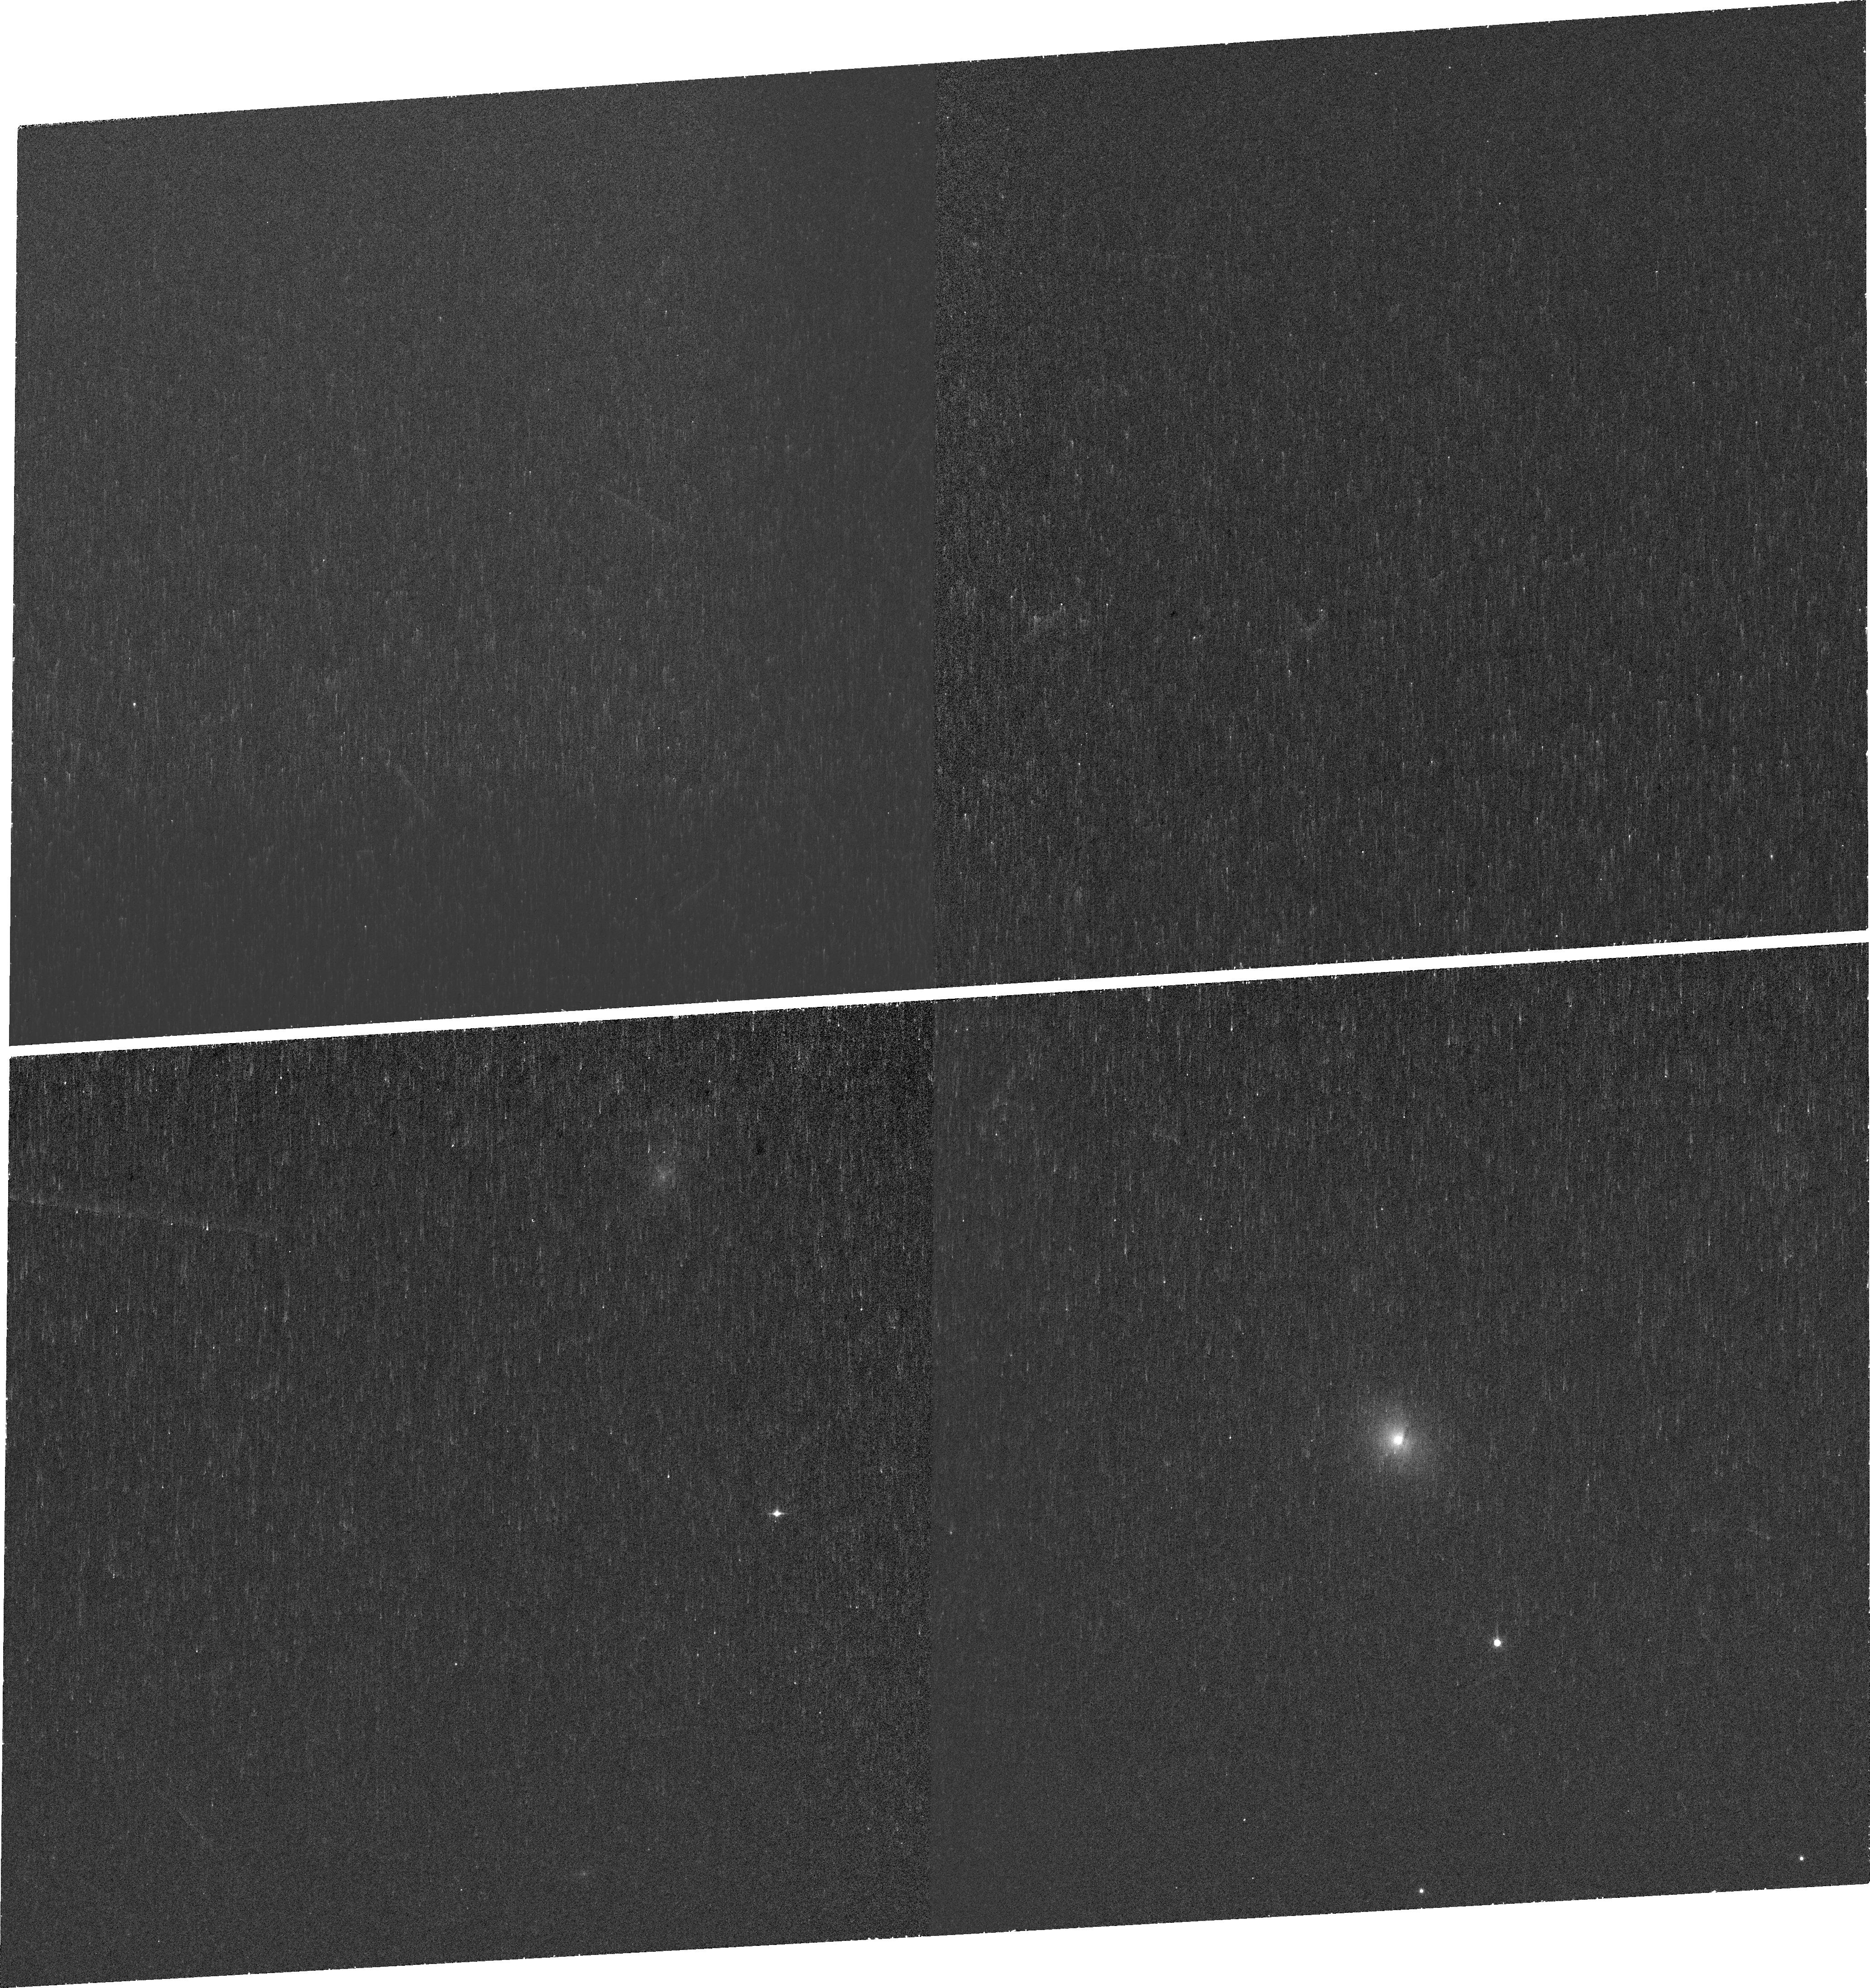
Target: SDSSJ090421.50+412854.2
Instrument: WFC3/UVIS
Filter: FQ672N
Exposure: 42 min
Observation ID: if7y01010

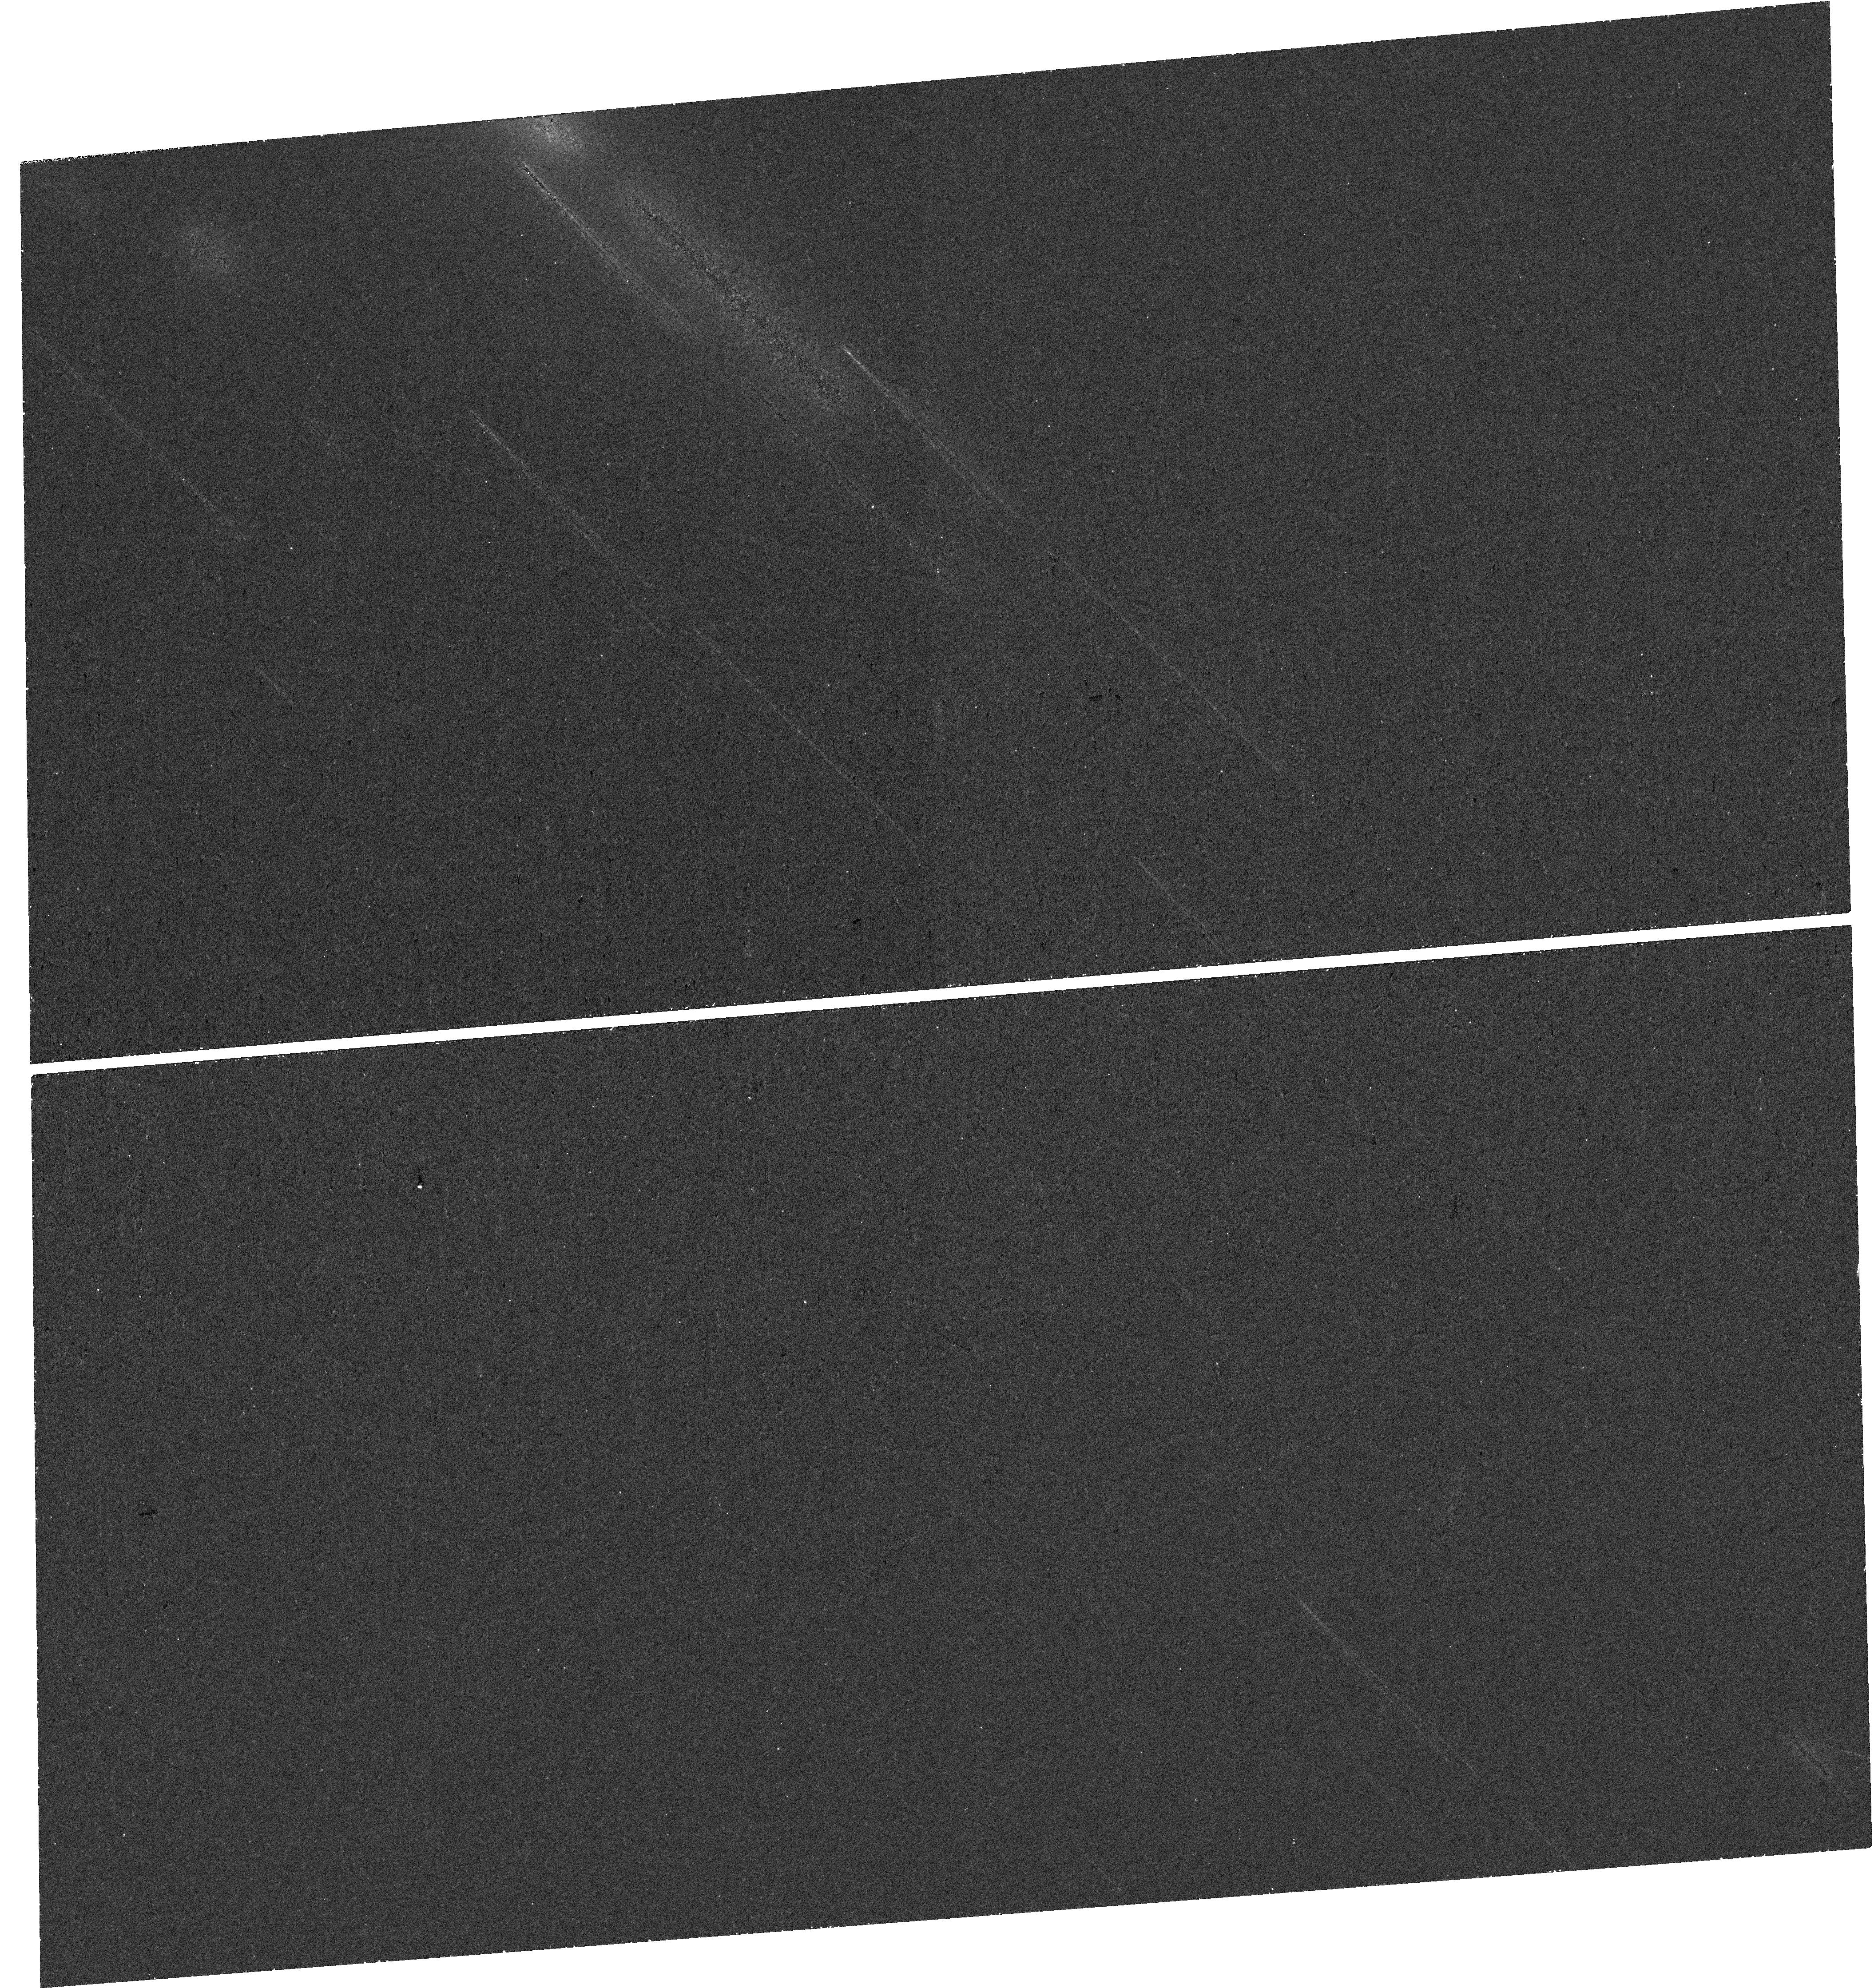
Target: SDSSJ090421.50+412854.2-OFFSET
Instrument: WFC3/UVIS
Filter: F673N
Exposure: 42 min
Observation ID: hst_17485_02_wfc3_uvis_f673n_if7y02

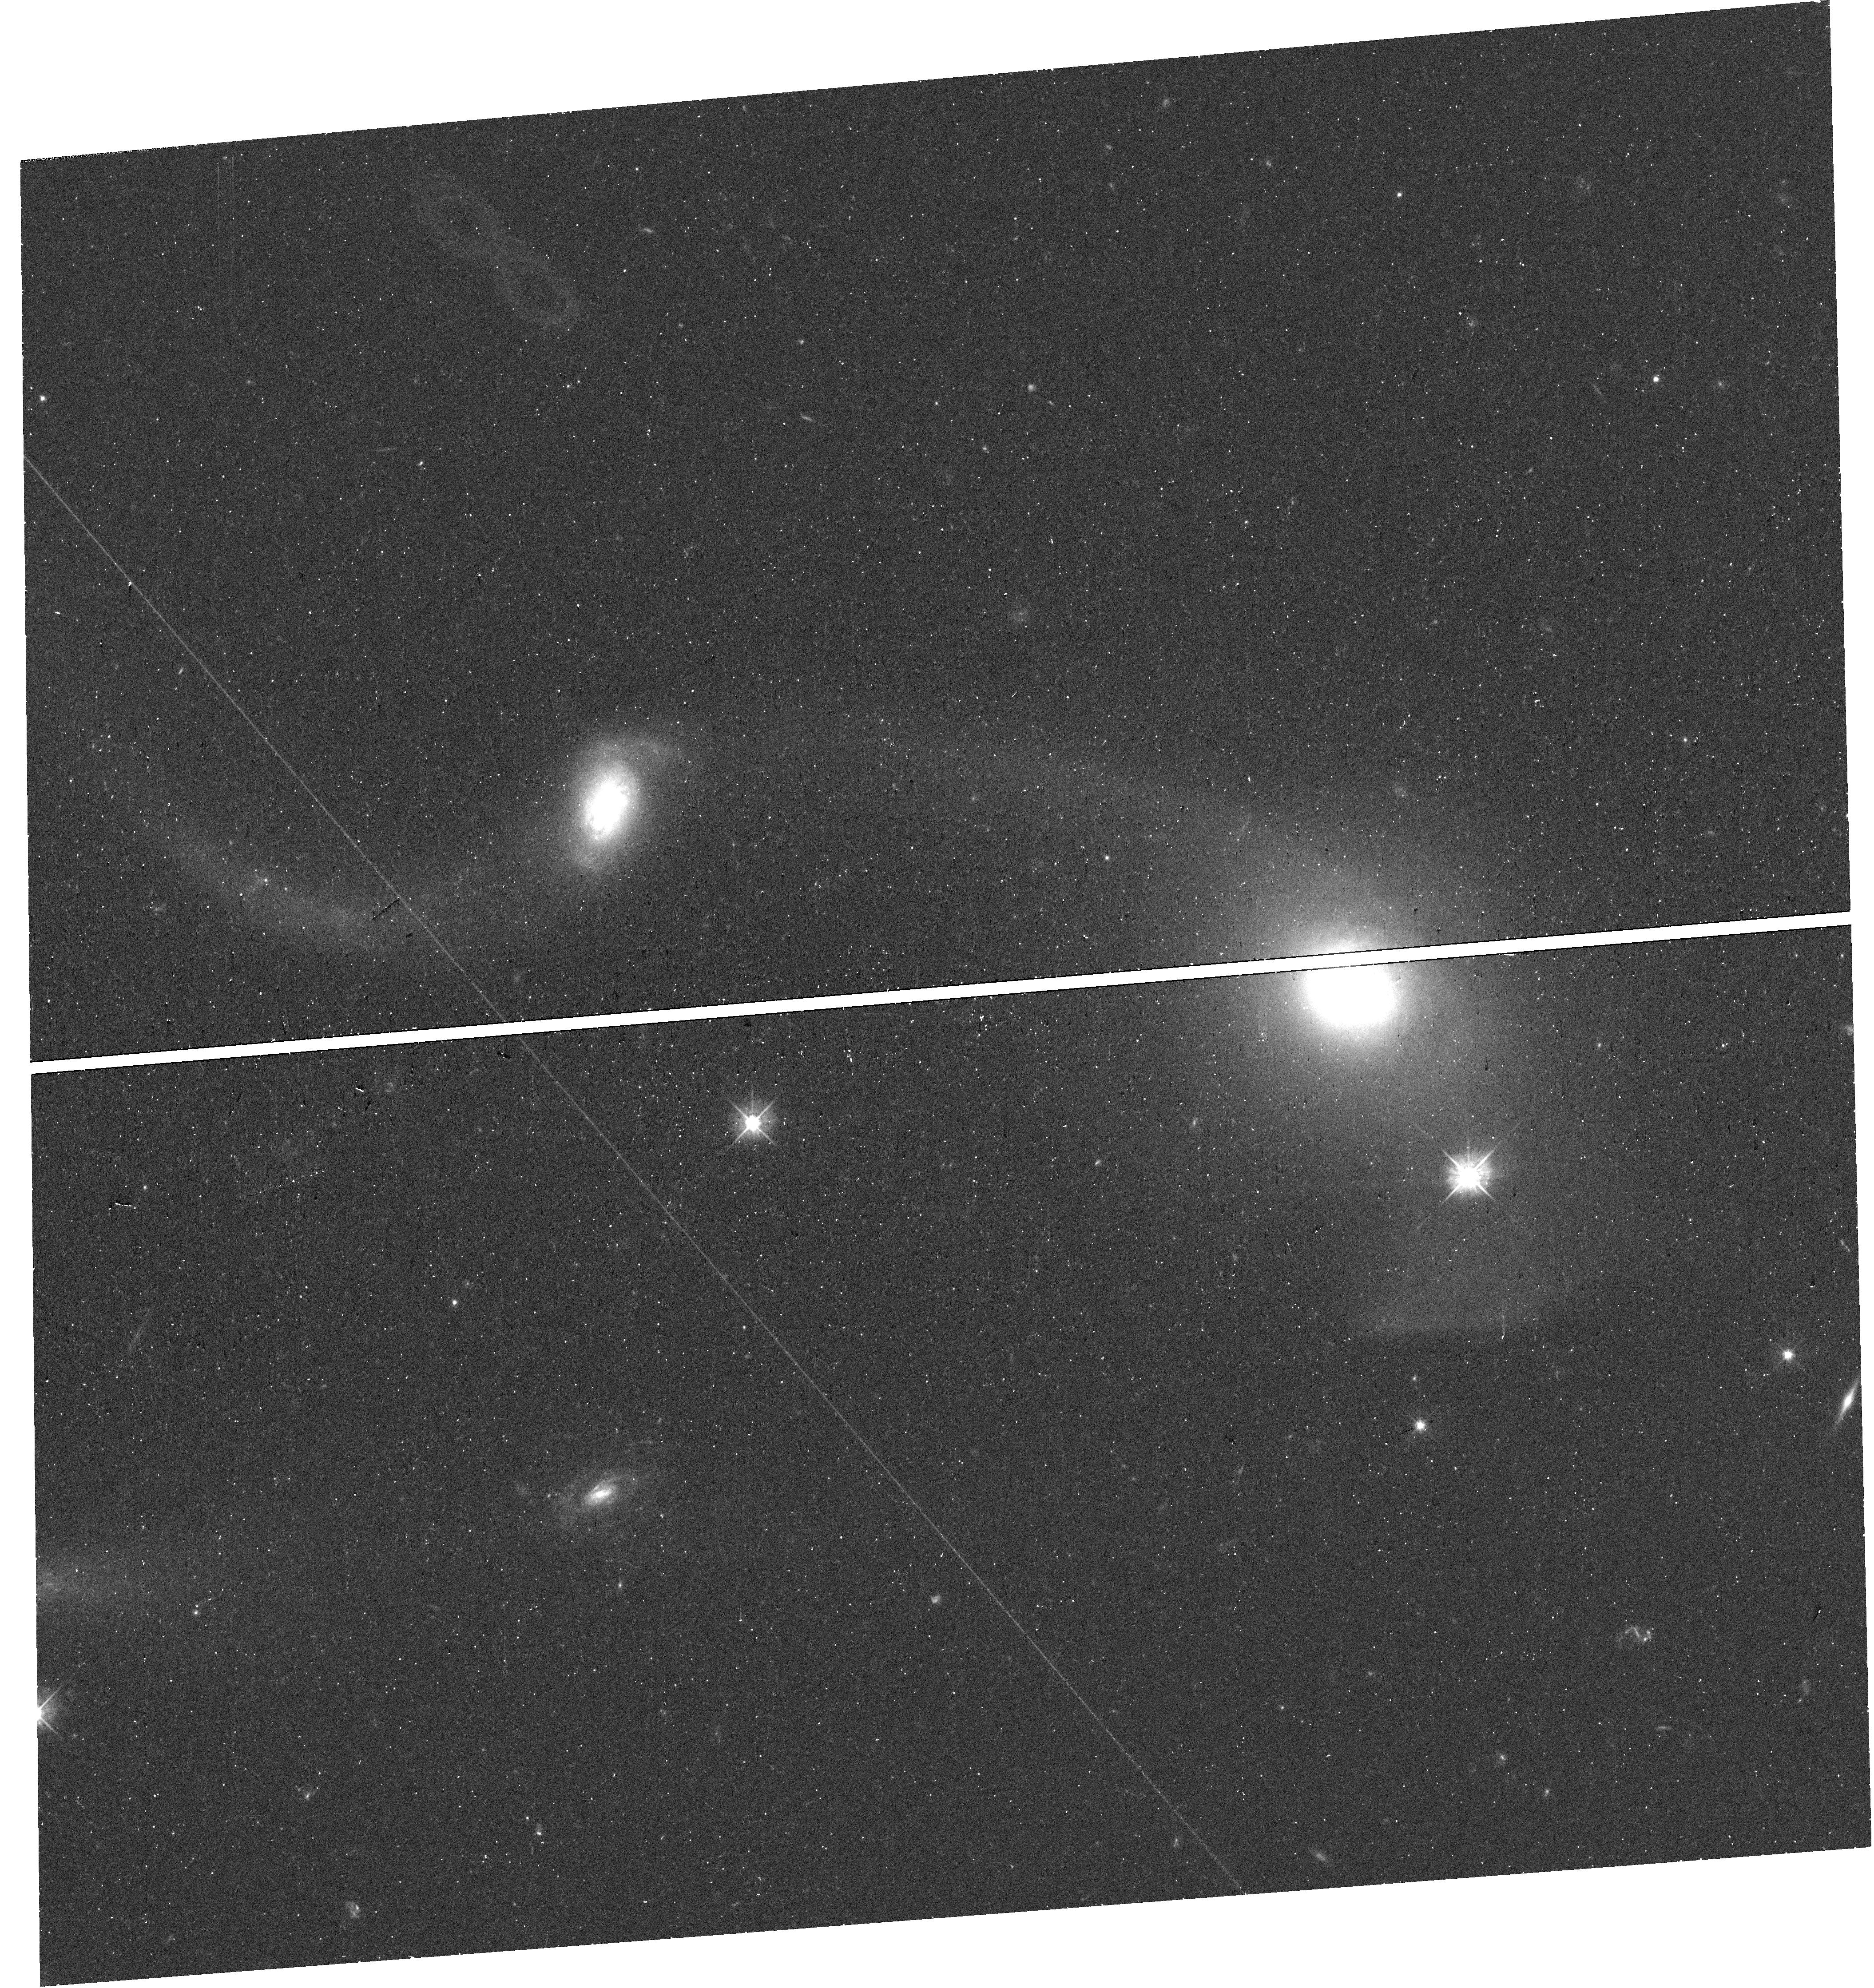
Target: SDSSJ090421.50+412854.2-OFFSET
Instrument: WFC3/UVIS
Filter: F475W
Exposure: 20 min
Observation ID: hst_17485_02_wfc3_uvis_f475w_if7y02

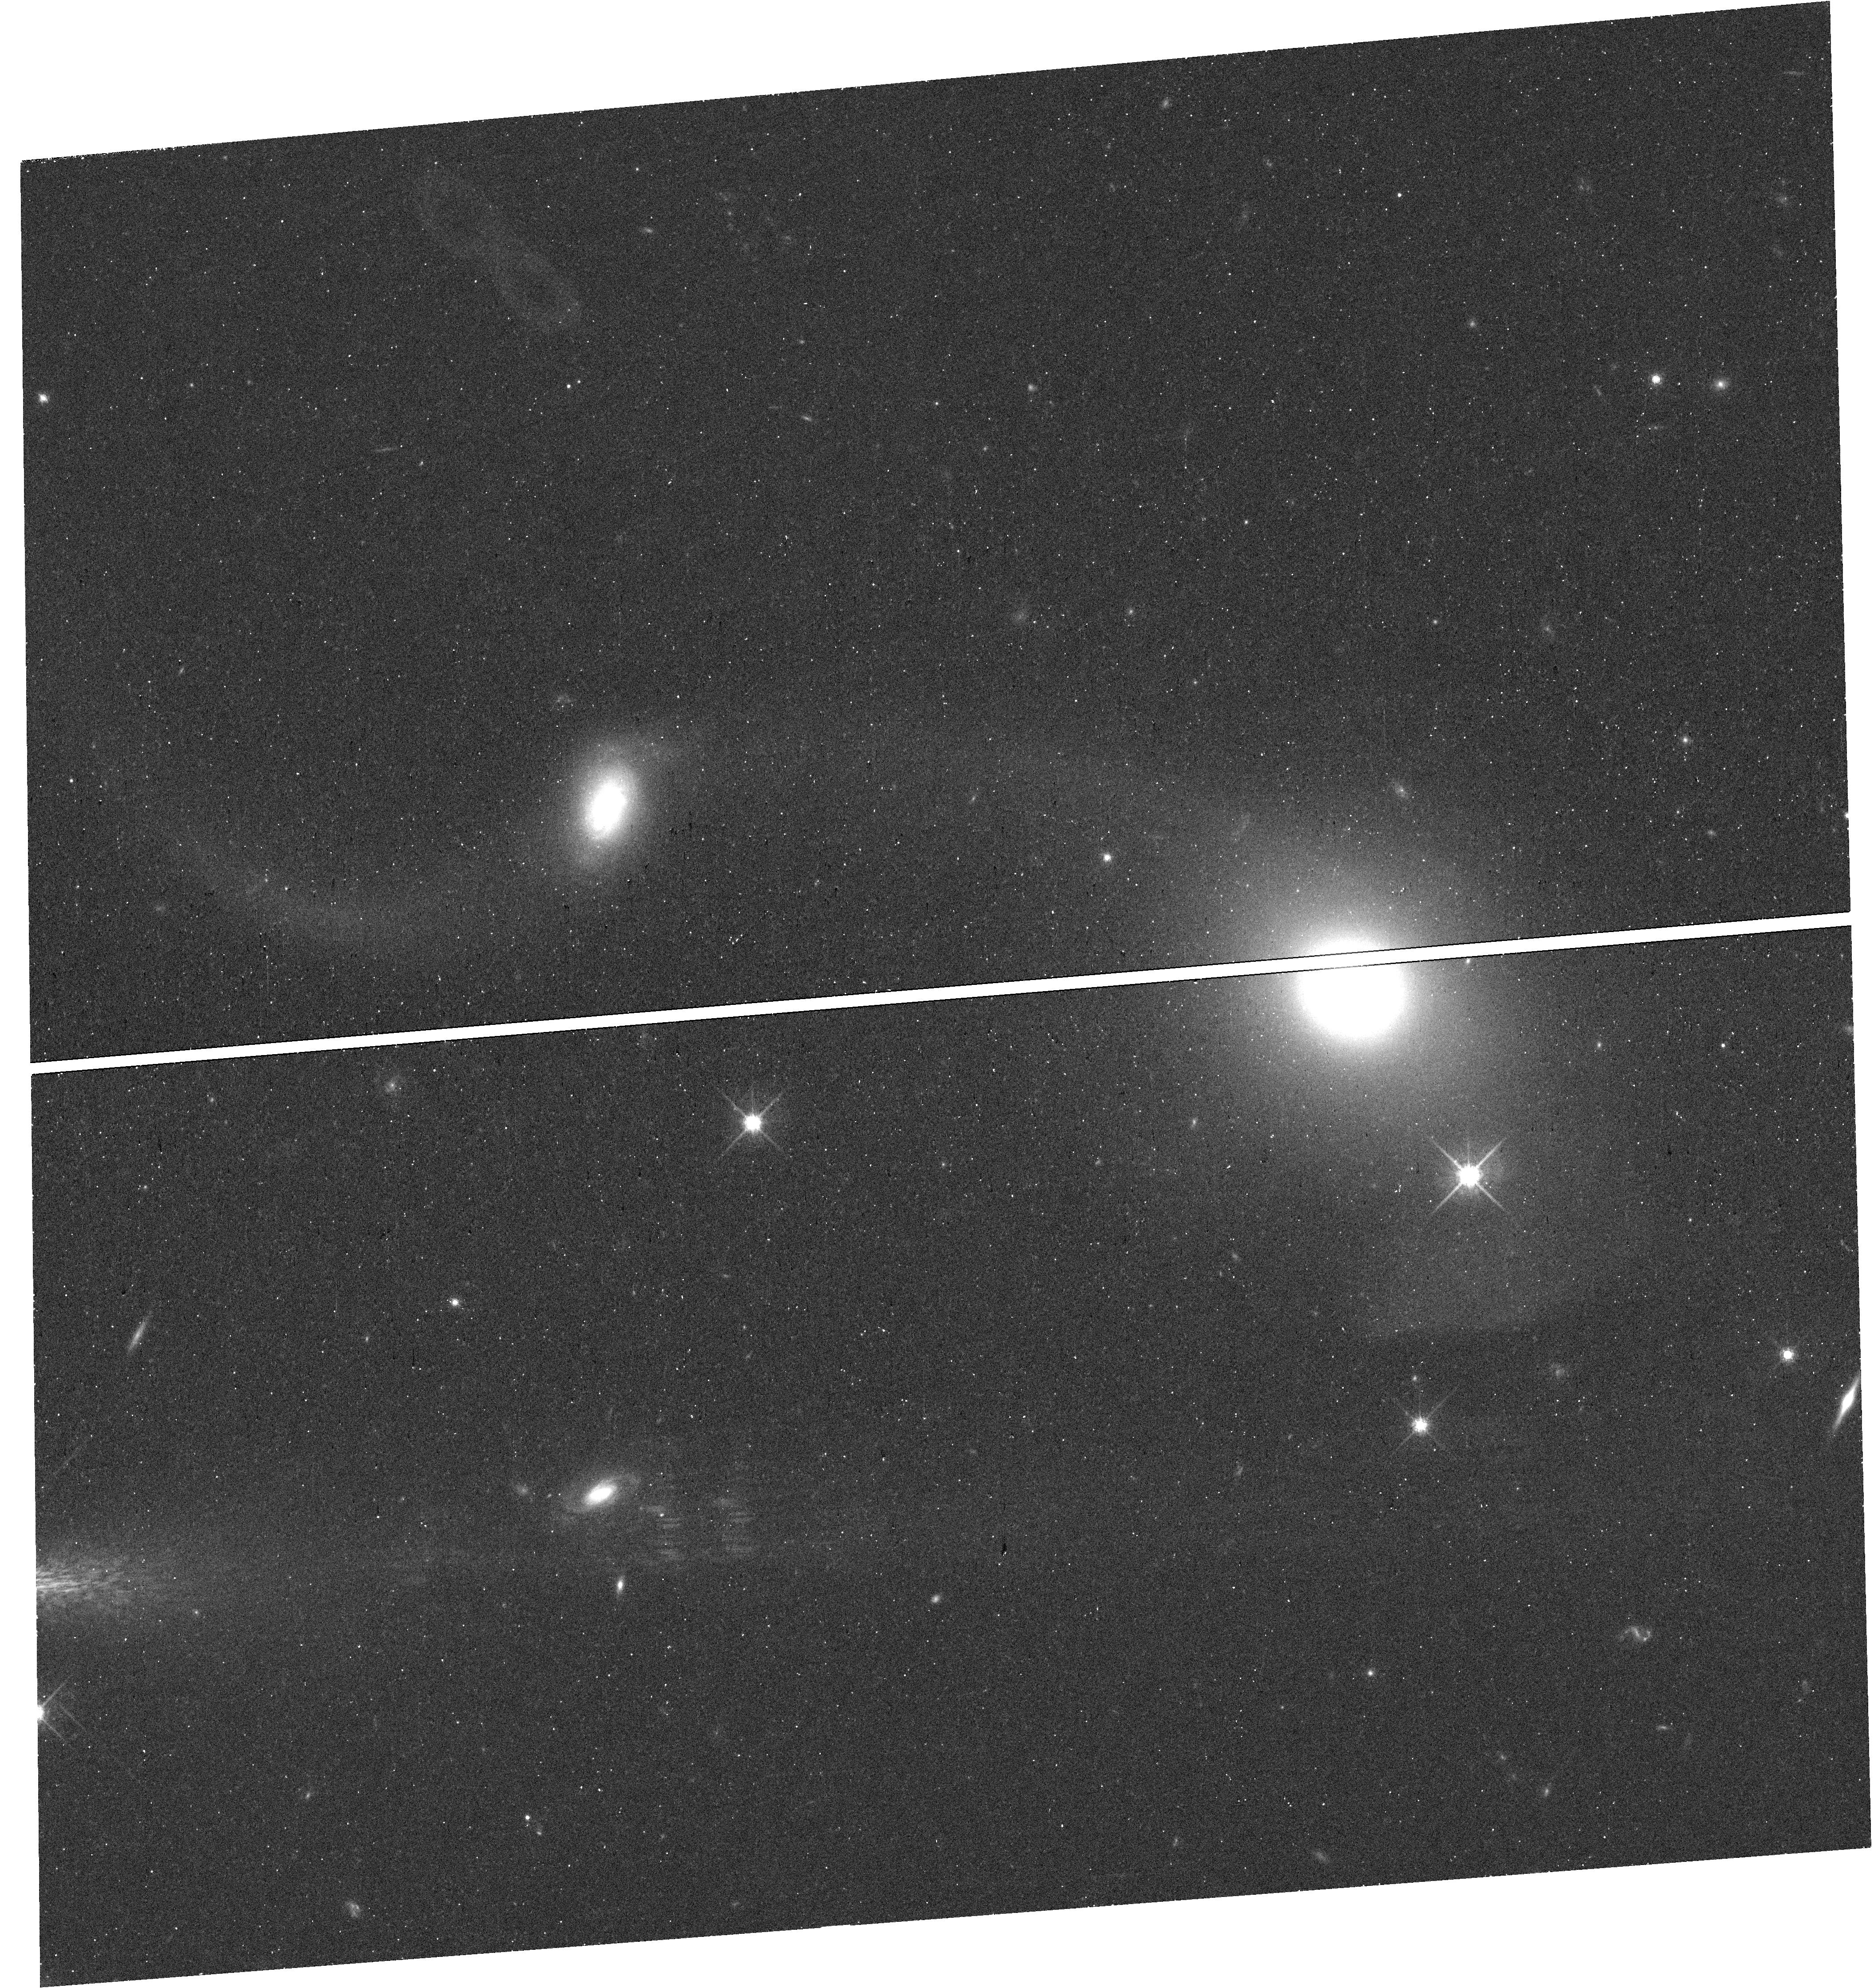
Target: SDSSJ090421.50+412854.2-OFFSET
Instrument: WFC3/UVIS
Filter: F775W
Exposure: 20 min
Observation ID: hst_17485_02_wfc3_uvis_f775w_if7y02

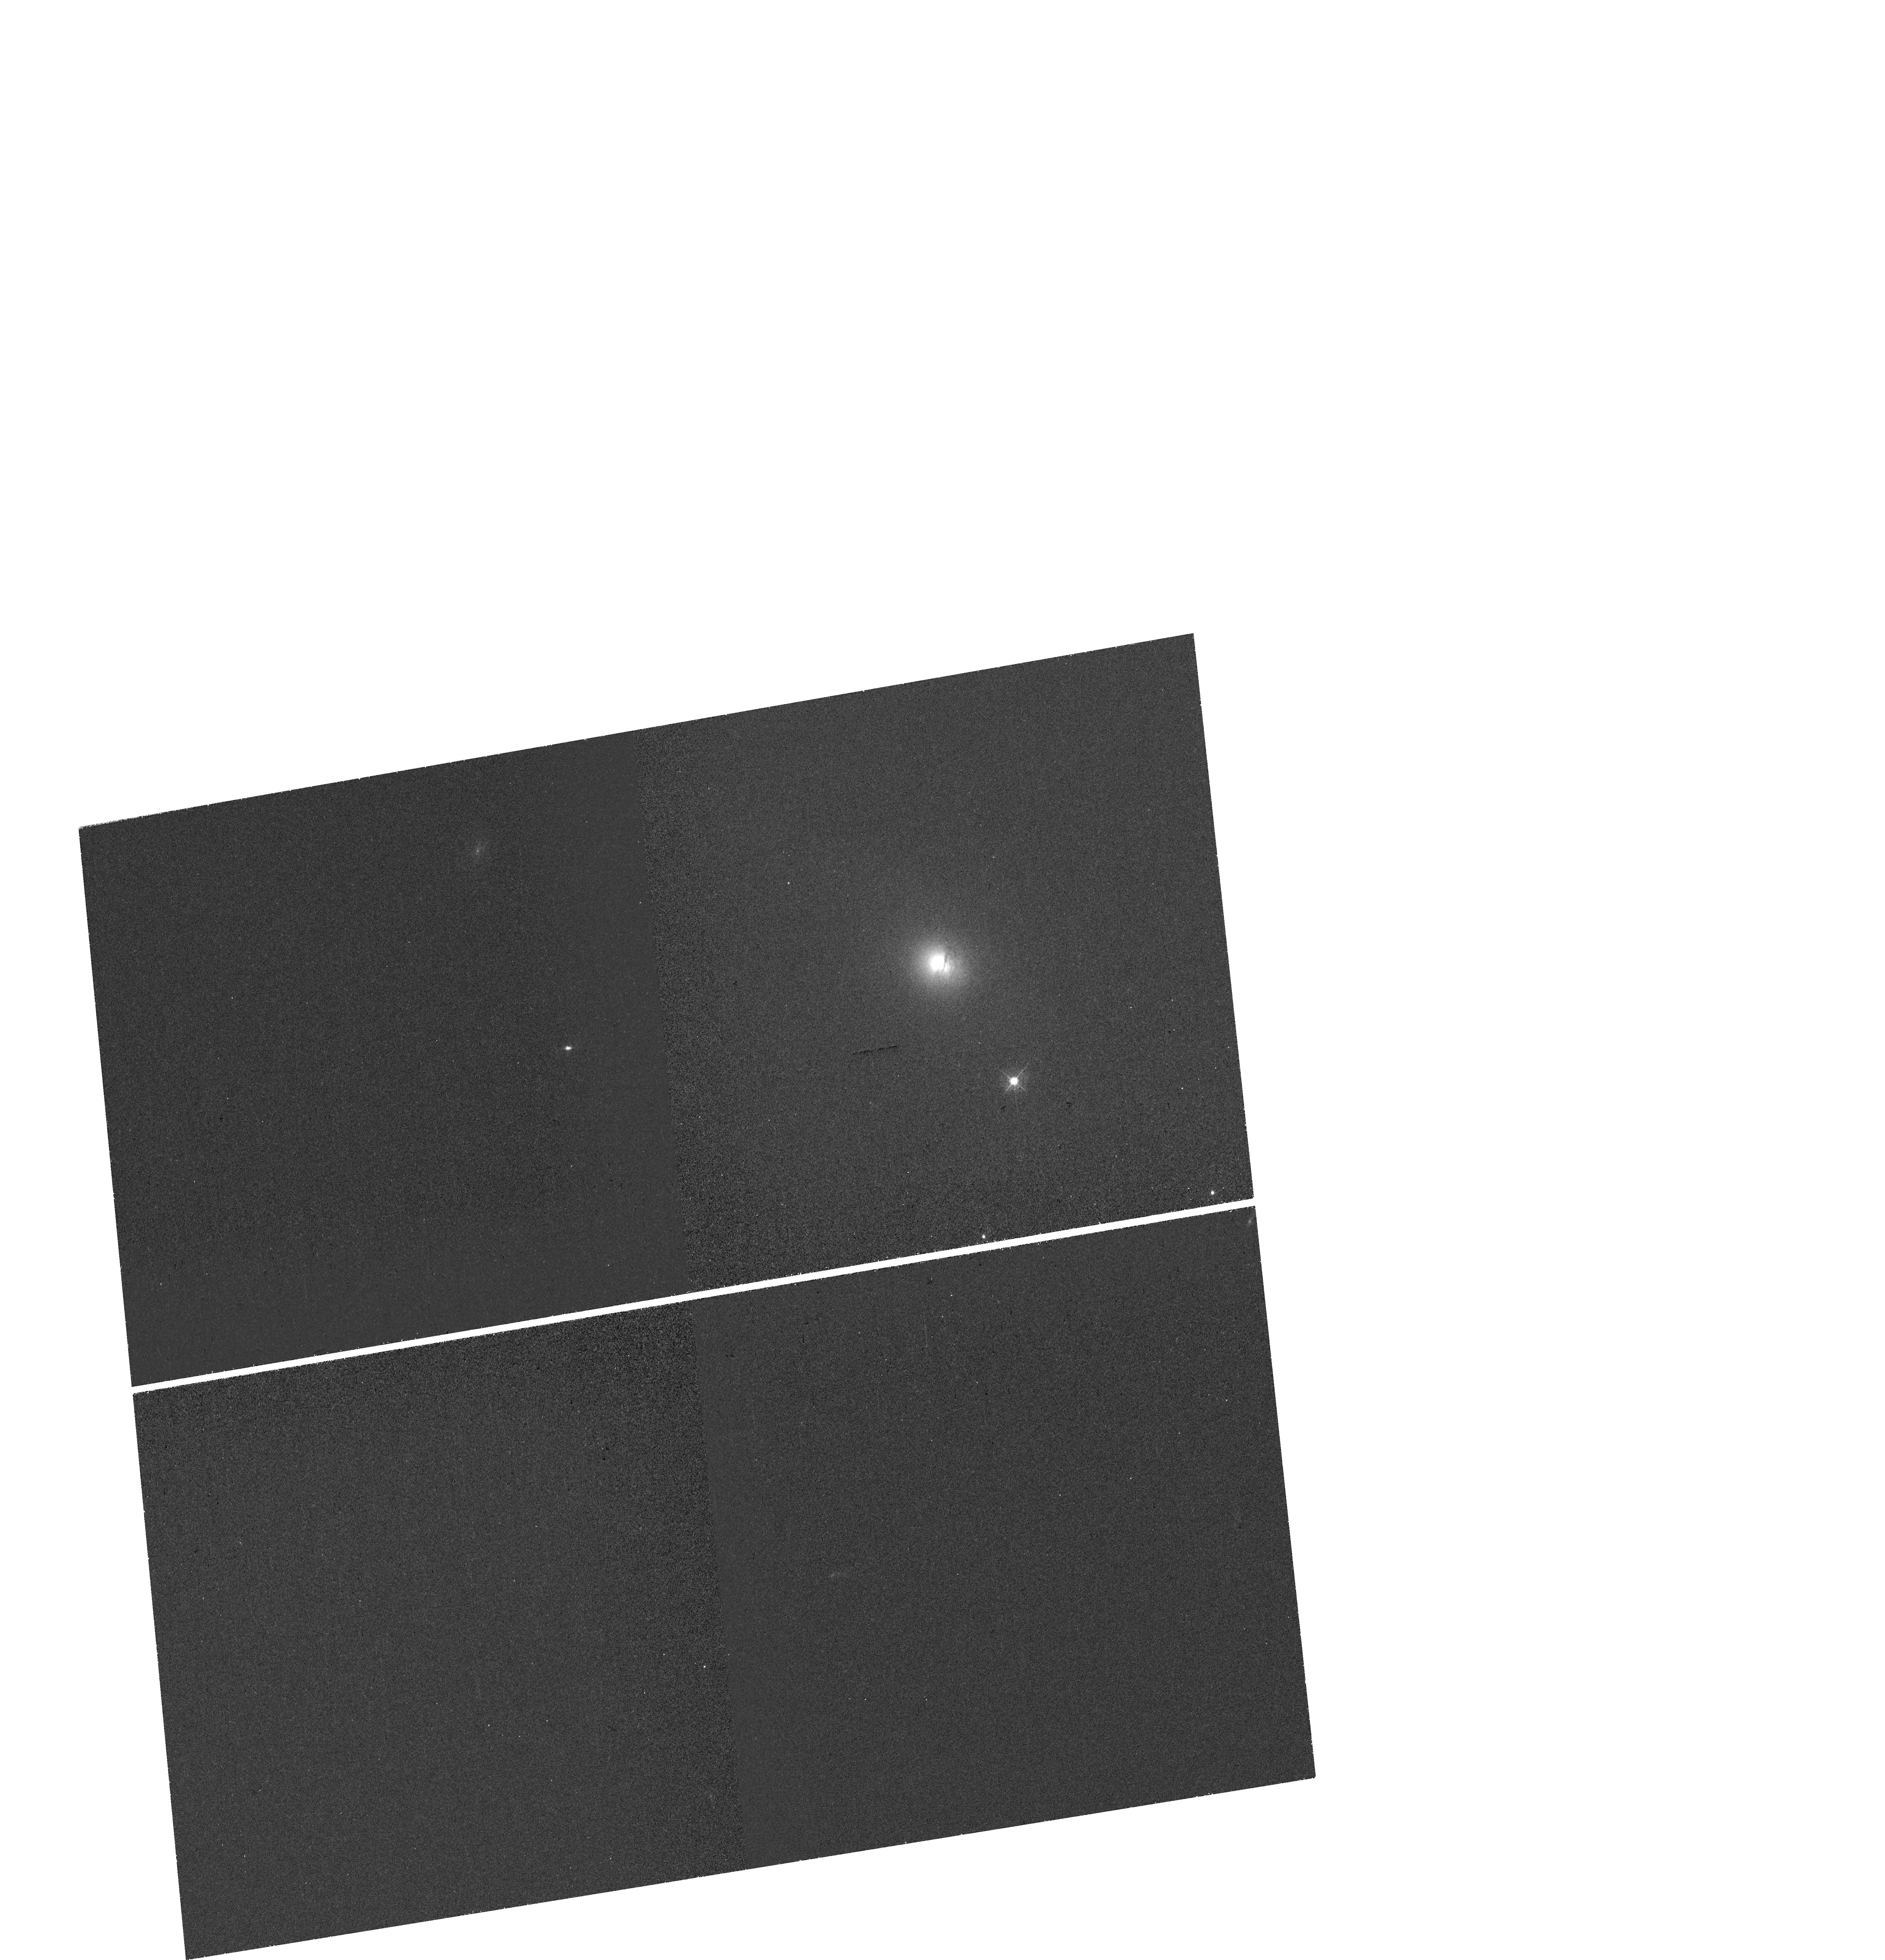
Target: SDSSJ090421.50+412854.2
Instrument: WFC3/UVIS
Filter: FQ387N
Exposure: 42 min
Observation ID: hst_17485_01_wfc3_uvis_fq492n_if7y01

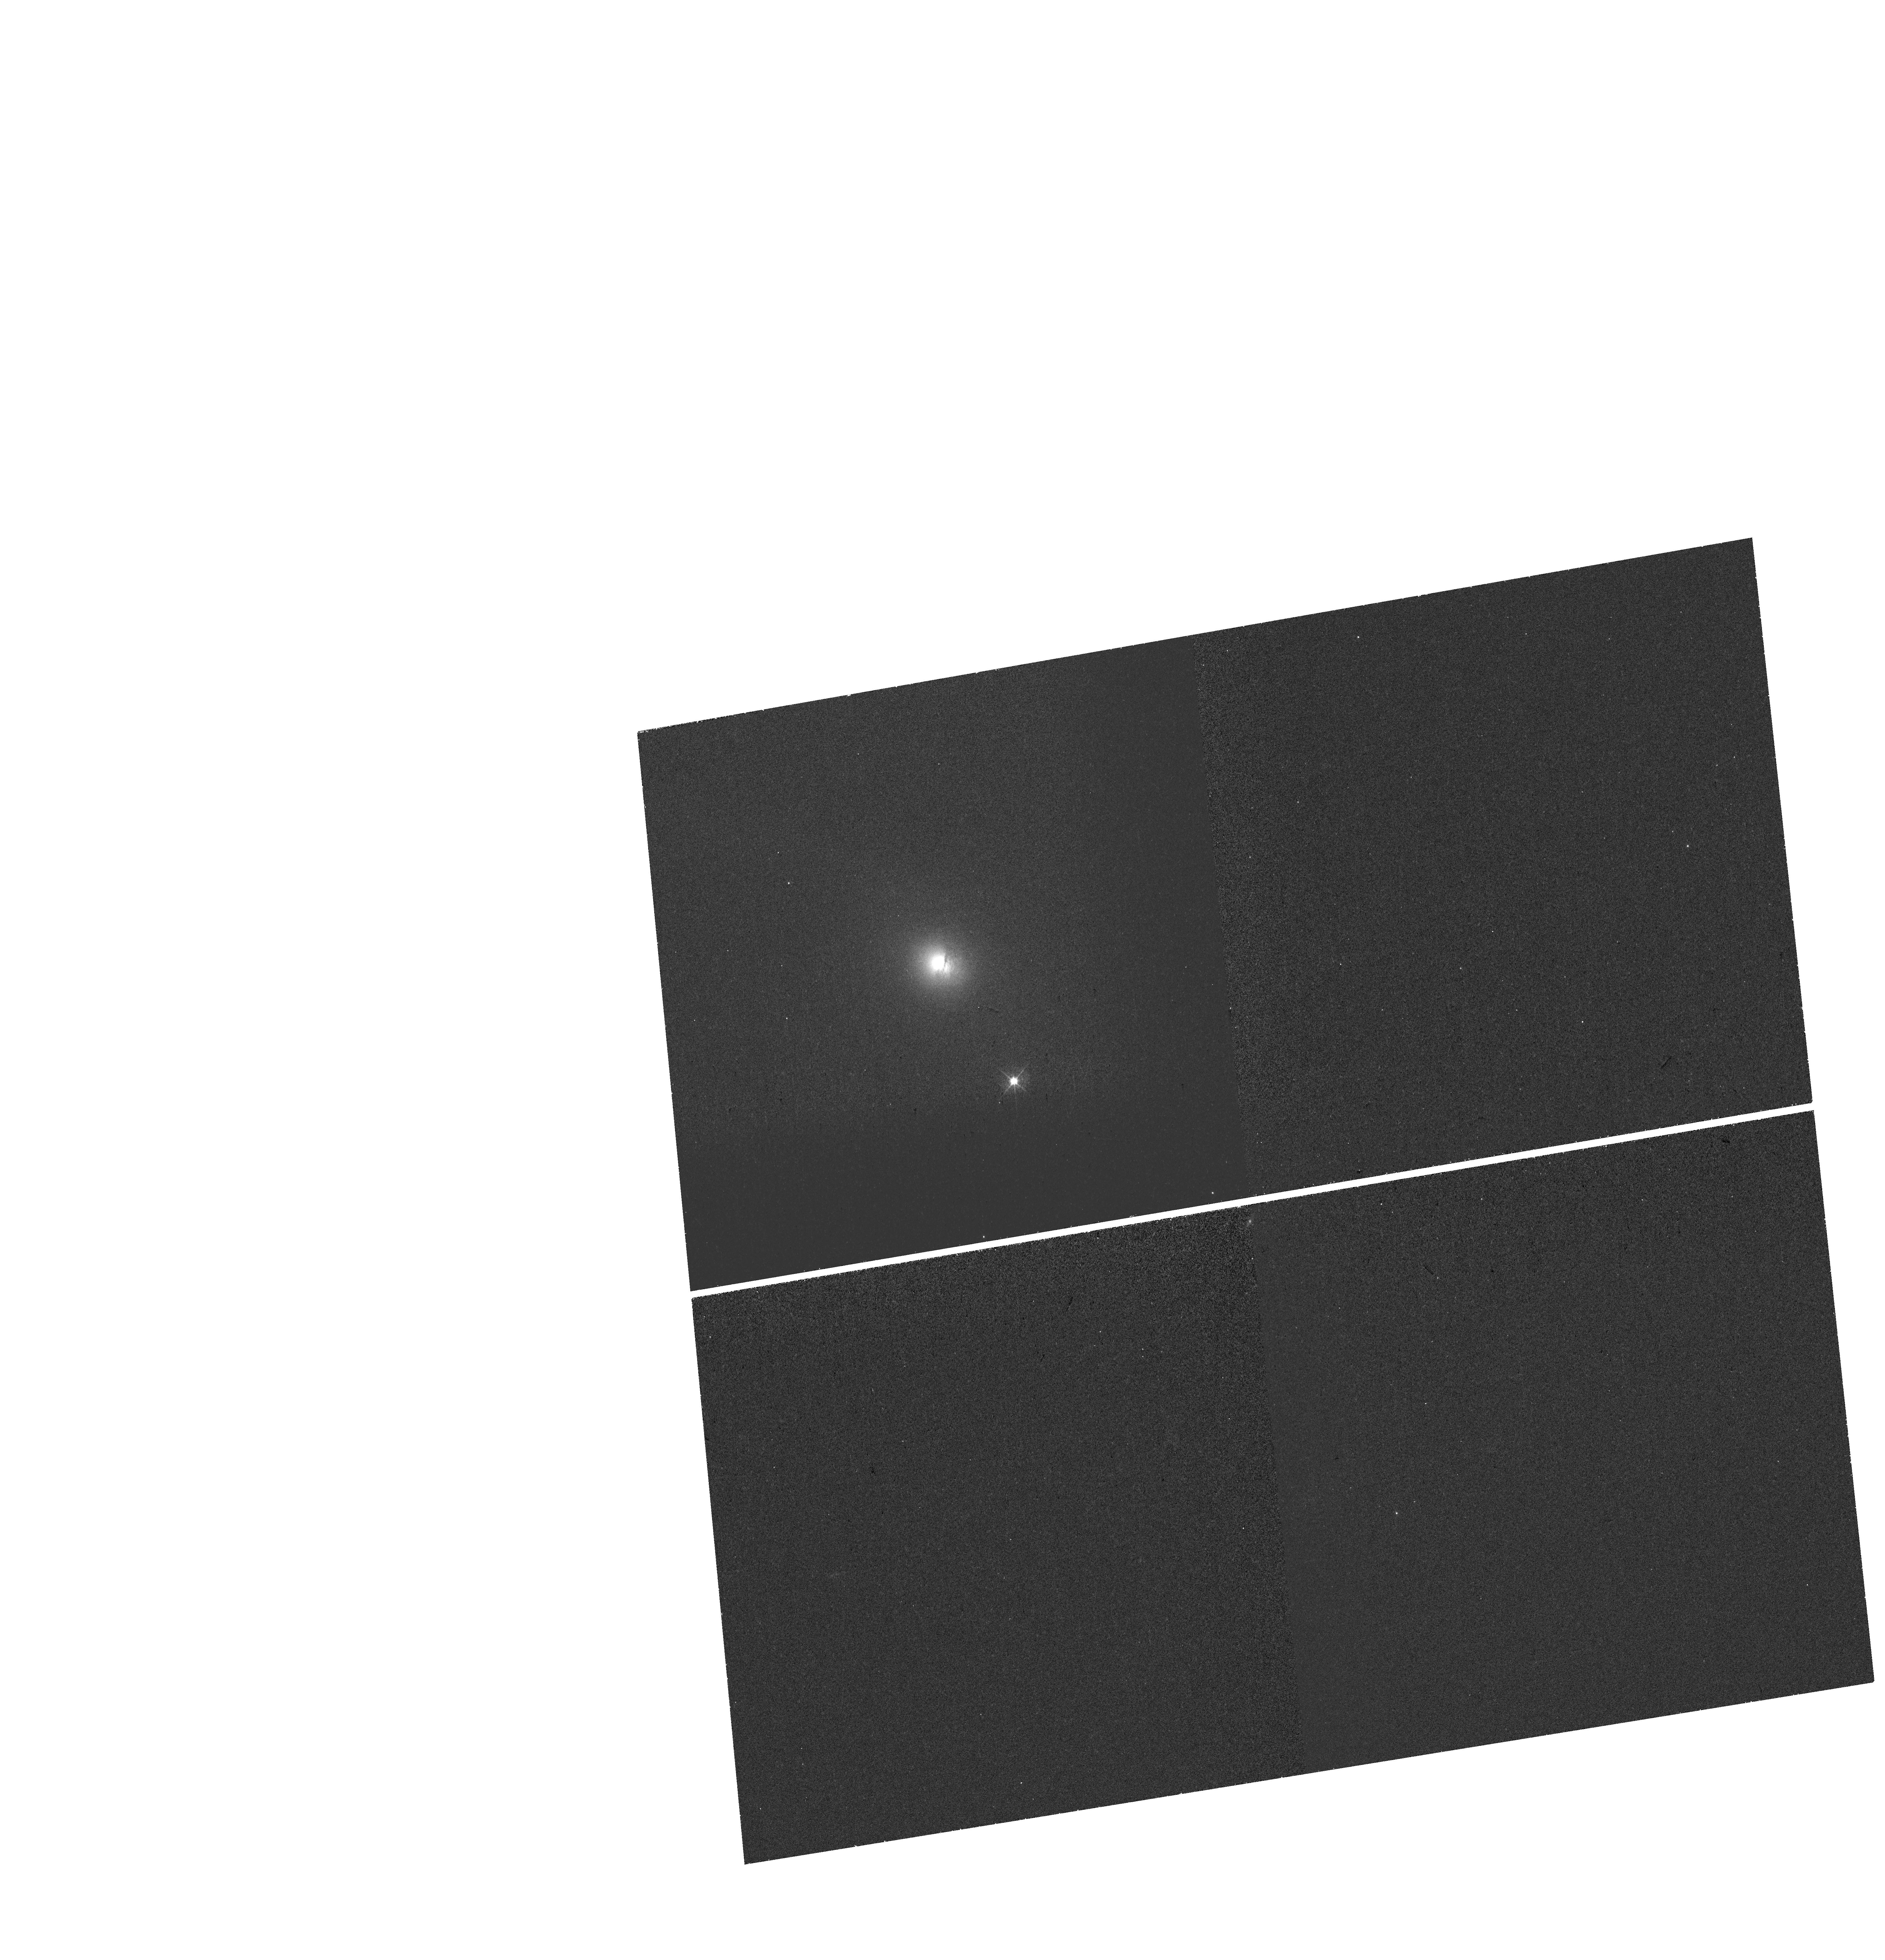
Target: SDSSJ090421.50+412854.2
Instrument: WFC3/UVIS
Filter: FQ508N
Exposure: 42 min
Observation ID: hst_17485_01_wfc3_uvis_fq508n_if7y01

Dissecting Red geyser winds: low luminosity AGNs with large scale outflows in the ionized phase (PI: Roy, Namrata)

Spatially resolved optical spectroscopy from ground-based SDSS-MaNGA survey has recently discovered a new class of early-type galaxies - known as red geysers, that show signatures of large-scale active galactic nuclei (AGN) driven winds in the ionized gas phase. These are exciting candidates for black hole feedback driven by radiatively inefficient AGNs in quiescent galaxies. However, MaNGA's spatial resolution is relatively low (1-2 kpc), and is thus insufficient to probe the ionized winds close to the vicinity of the AGN. We propose a small program of 5 orbits to observe the ionized gas in a prototypical red geyser that is interacting with a companion galaxy using a combination of narrowband filters of the HST WFC3/UVIS instrument. This HST observation will be complemented by a large set of existing datasets from SDSS-MaNGA, Gemini GMOS, LOFAR (radio), and Keck ESI. Using HST, we will obtain an order-of-magnitude increase in the spatial resolution of ionized gas, traced by H-alpha, [OIII], [NII], and H-beta emission lines, using four narrowband filters. Our study will open a new window for studying low luminosity AGN-driven winds in early-type galaxies. We will be able to exploit the extremely high angular resolution of HST to probe length scales down to a few tens of pc zooming in close to the black hole, which is impossible to resolve using ground-based observations. The simultaneously large field of view will help us capture the complete picture of this fascinating interacting galaxy with winds. This study will serve as a pilot study on the red geyser sample, which will be supplemented in the future with additional objects with diverse characteristics.